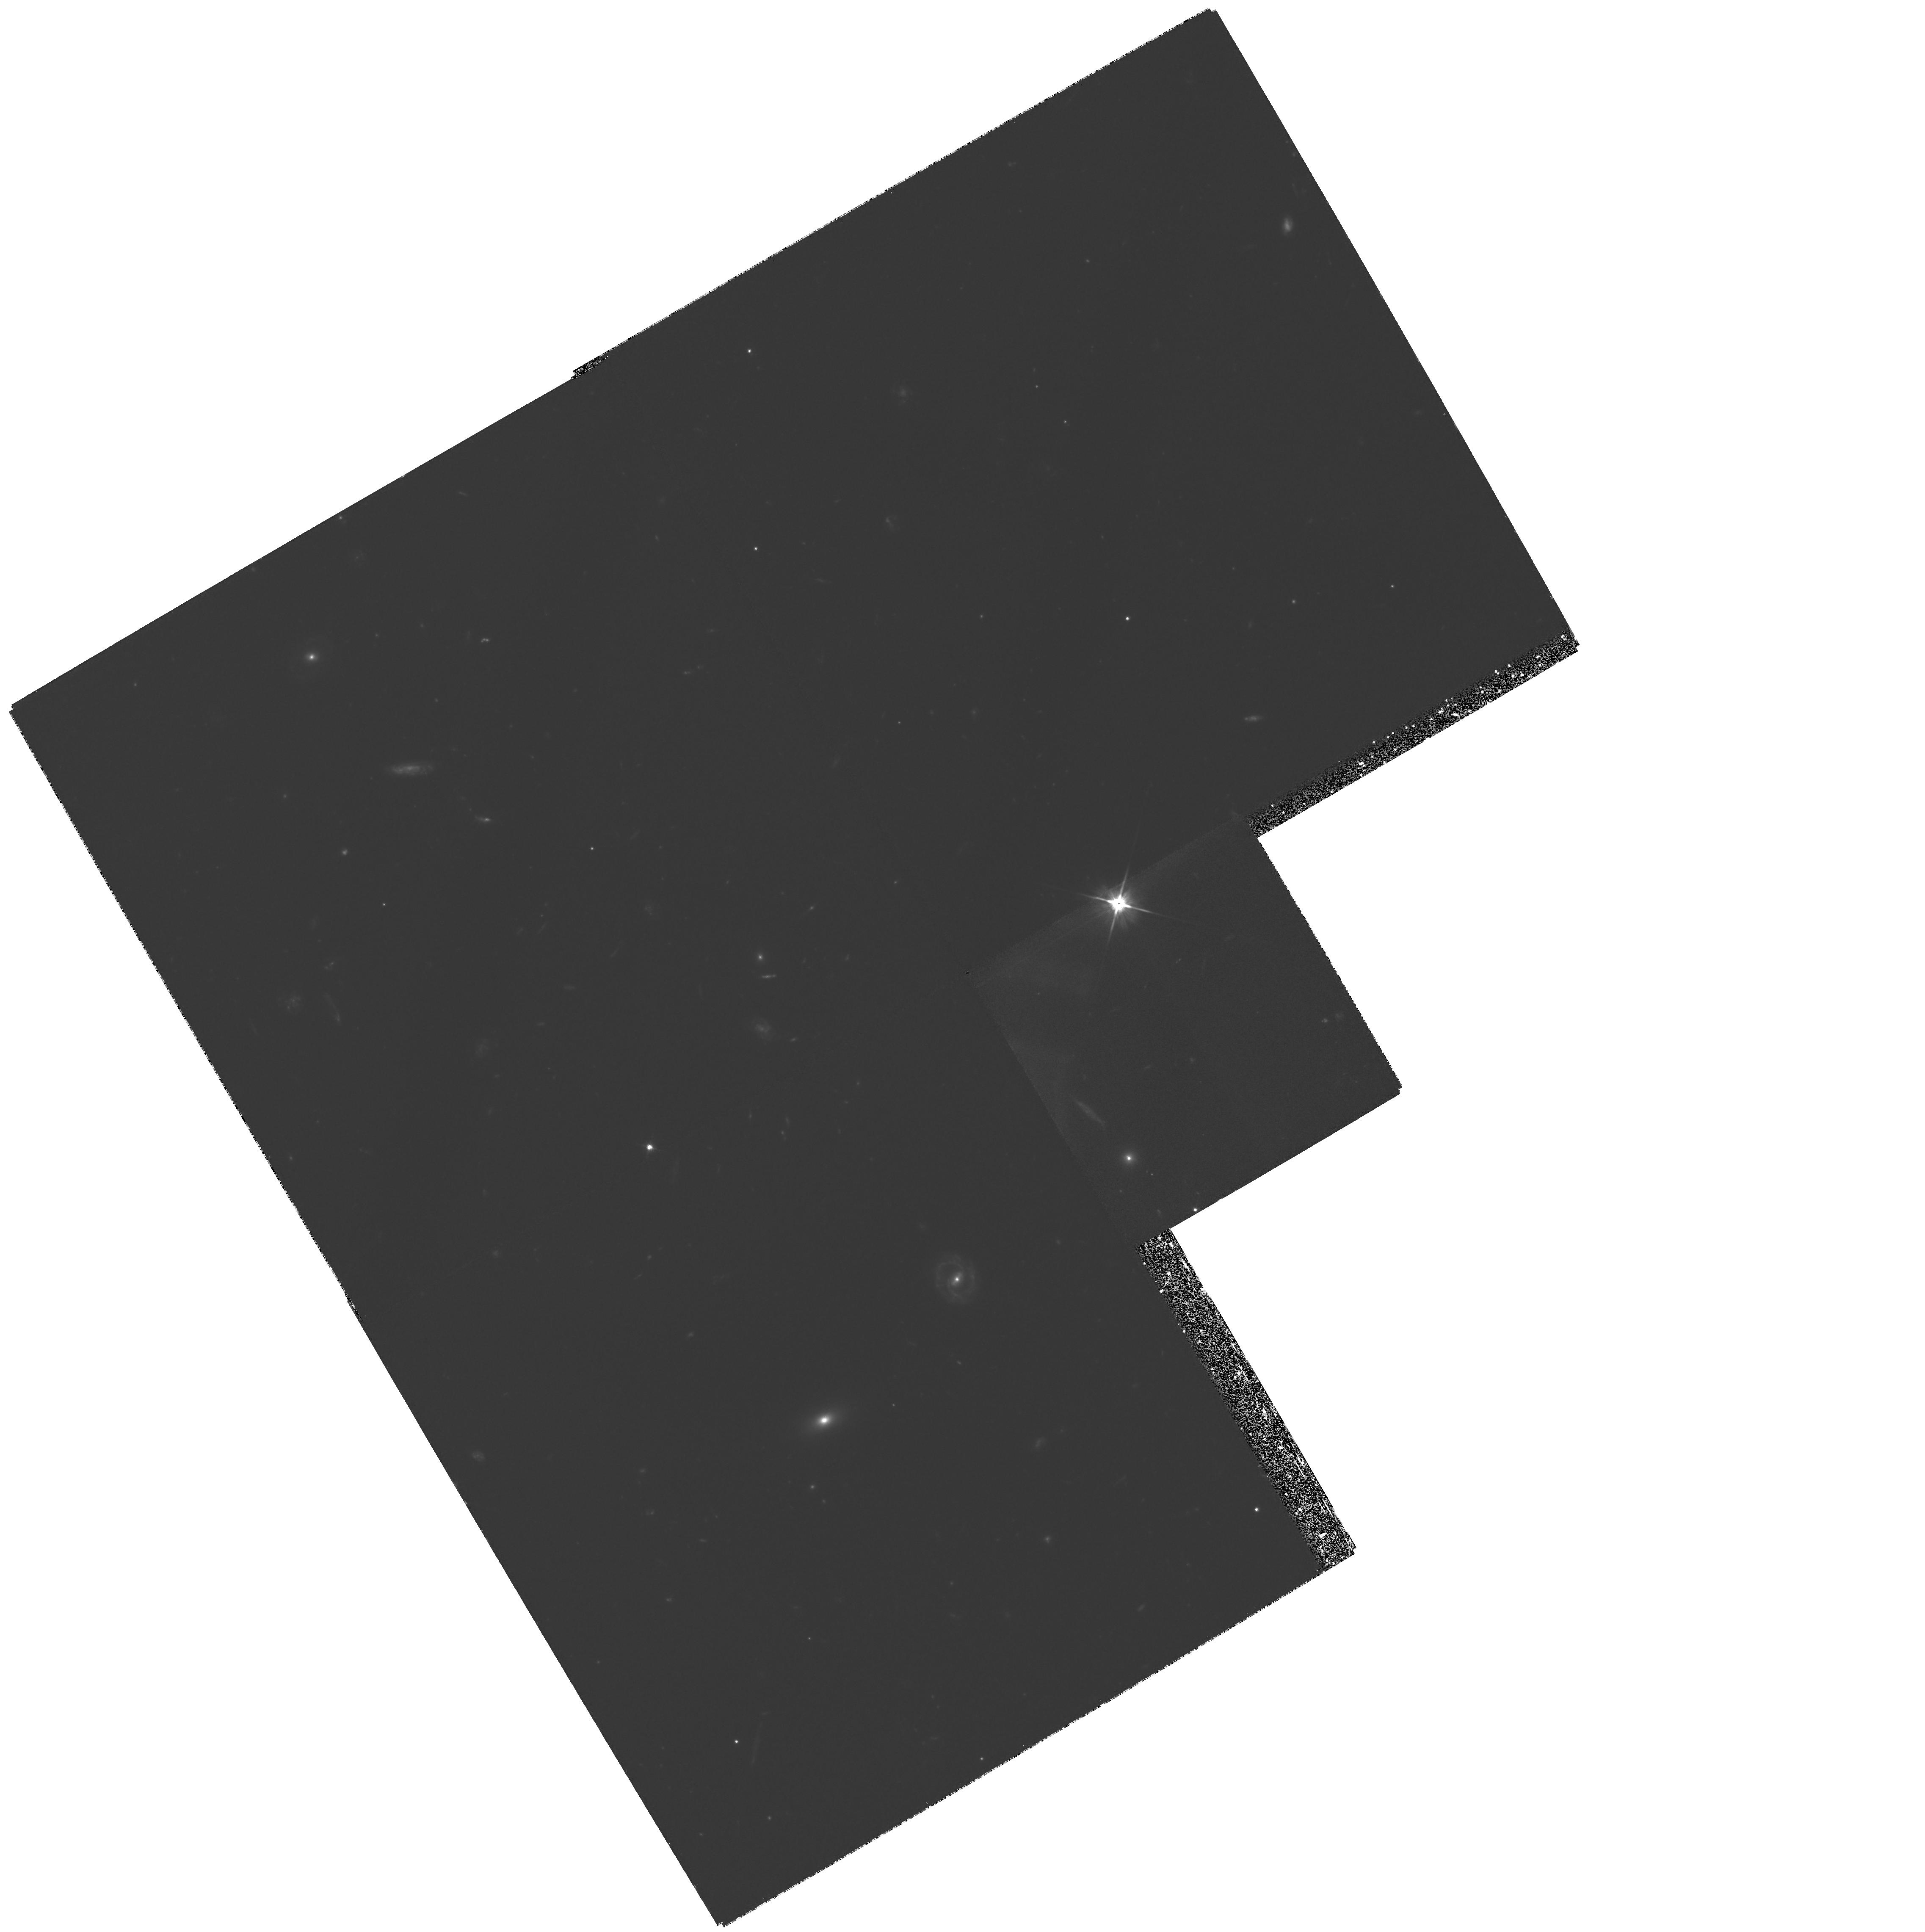
Target: GAL-CLUS-073924+702311
Instrument: WFPC2/PC
Filter: F606W
Exposure: 1.8 h
Observation ID: hst_5995_01_wfpc2_pc_f606w_u2um01

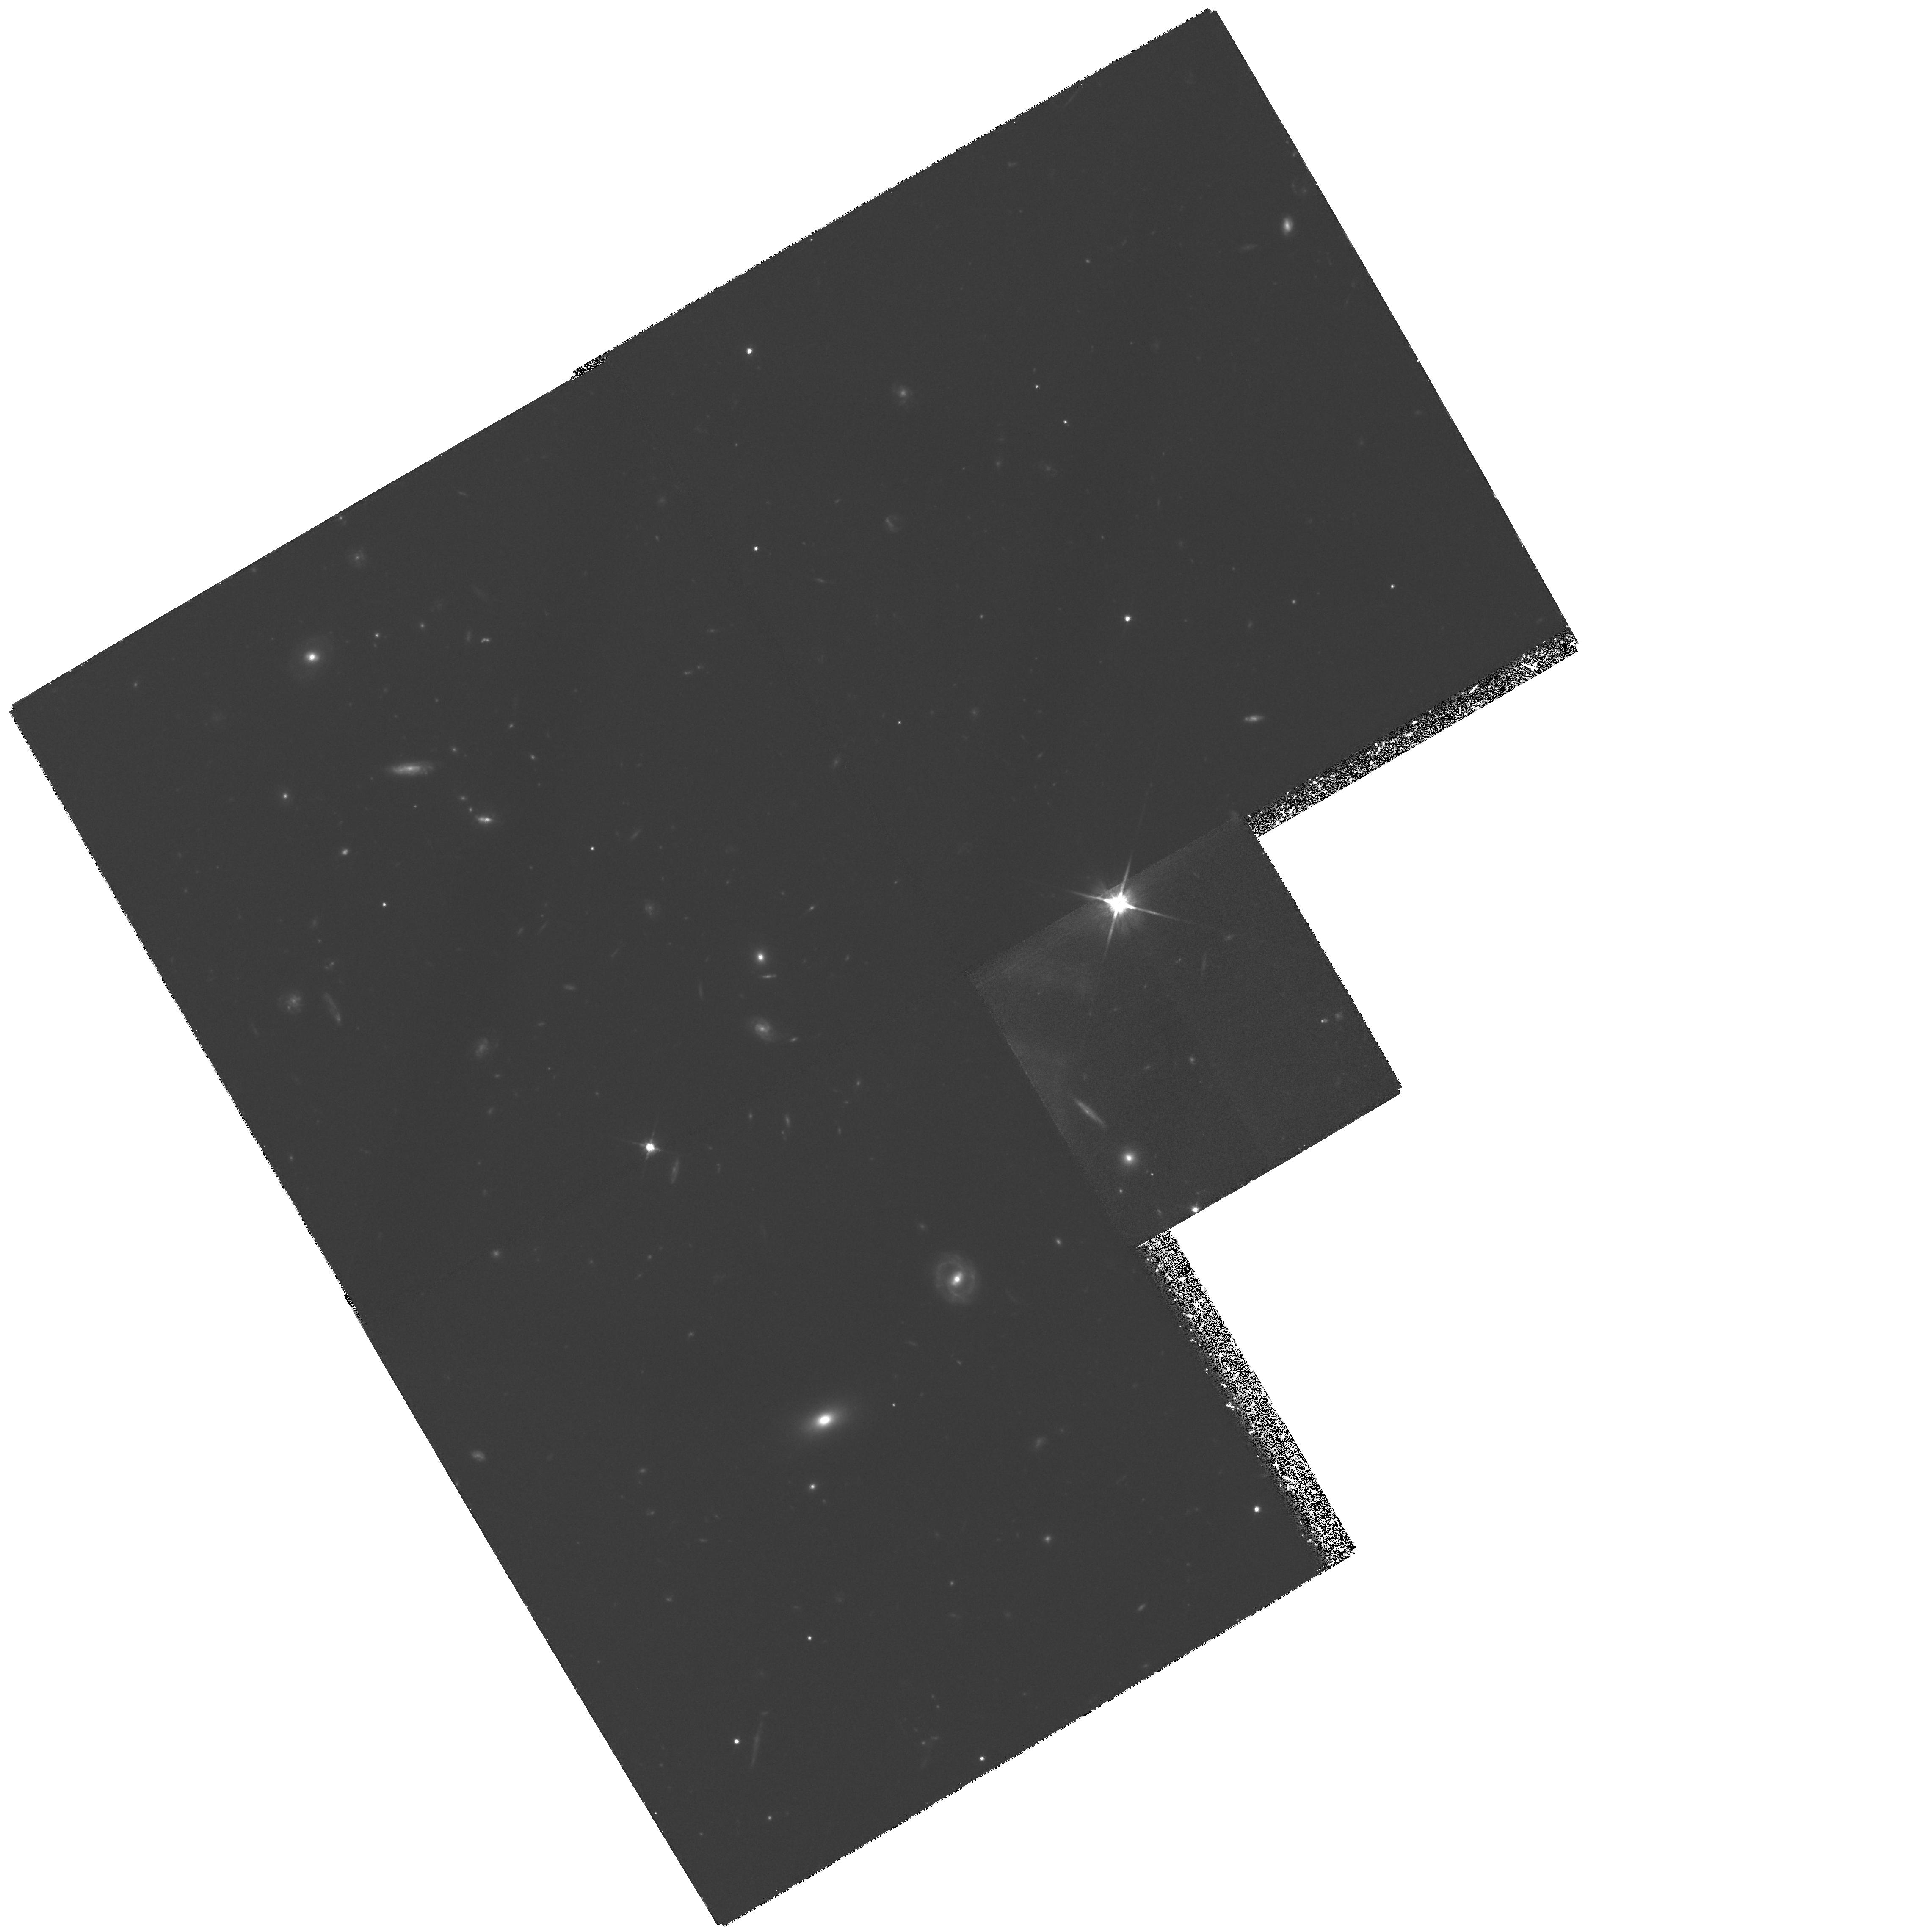
Target: GAL-CLUS-073924+702311
Instrument: WFPC2/PC
Filter: F814W
Exposure: 3.1 h
Observation ID: hst_5995_01_wfpc2_pc_f814w_u2um01

MORPHOLOGY OF GALAXIES IN VERY HIGH REDSHIFT CLUSTERS: 3C265 (Z=0.811), AND 3C184 (Z=0.996) (PI: Le Fevre, Olivier)

We are proposing to obtain morphological information on galaxies in two of the highest redshift clusters known at present. The environments of 3C265 (z=0.811) and 3C184 (z=0.996) have been shown by us to contain rich clusters: deep imaging and spectroscopy from the ground show an excess of galaxies, several of them subsequently identified at the same redshift as the radio-galaxy in spectroscopy. The morphological state of galaxies in high redshift clusters should give us important clues about the formation and evolution of galaxies in dense environments and the formation of clusters. The role played by mergers into the observed raise in the blue active fraction of galaxies with redshift (the Butcher-Oemler effect), the location of star forming regions, and the shape of "normal" elliptical and spiral galaxies, and their differences with galaxies in present day clusters, can be ideally assessed from HST imaging with WFPC2. Only a handful of clusters are known at z>0.8, these observations are expected to bring unique clues on the evolution of galaxies in clusters when the universe was 40% of its present age.